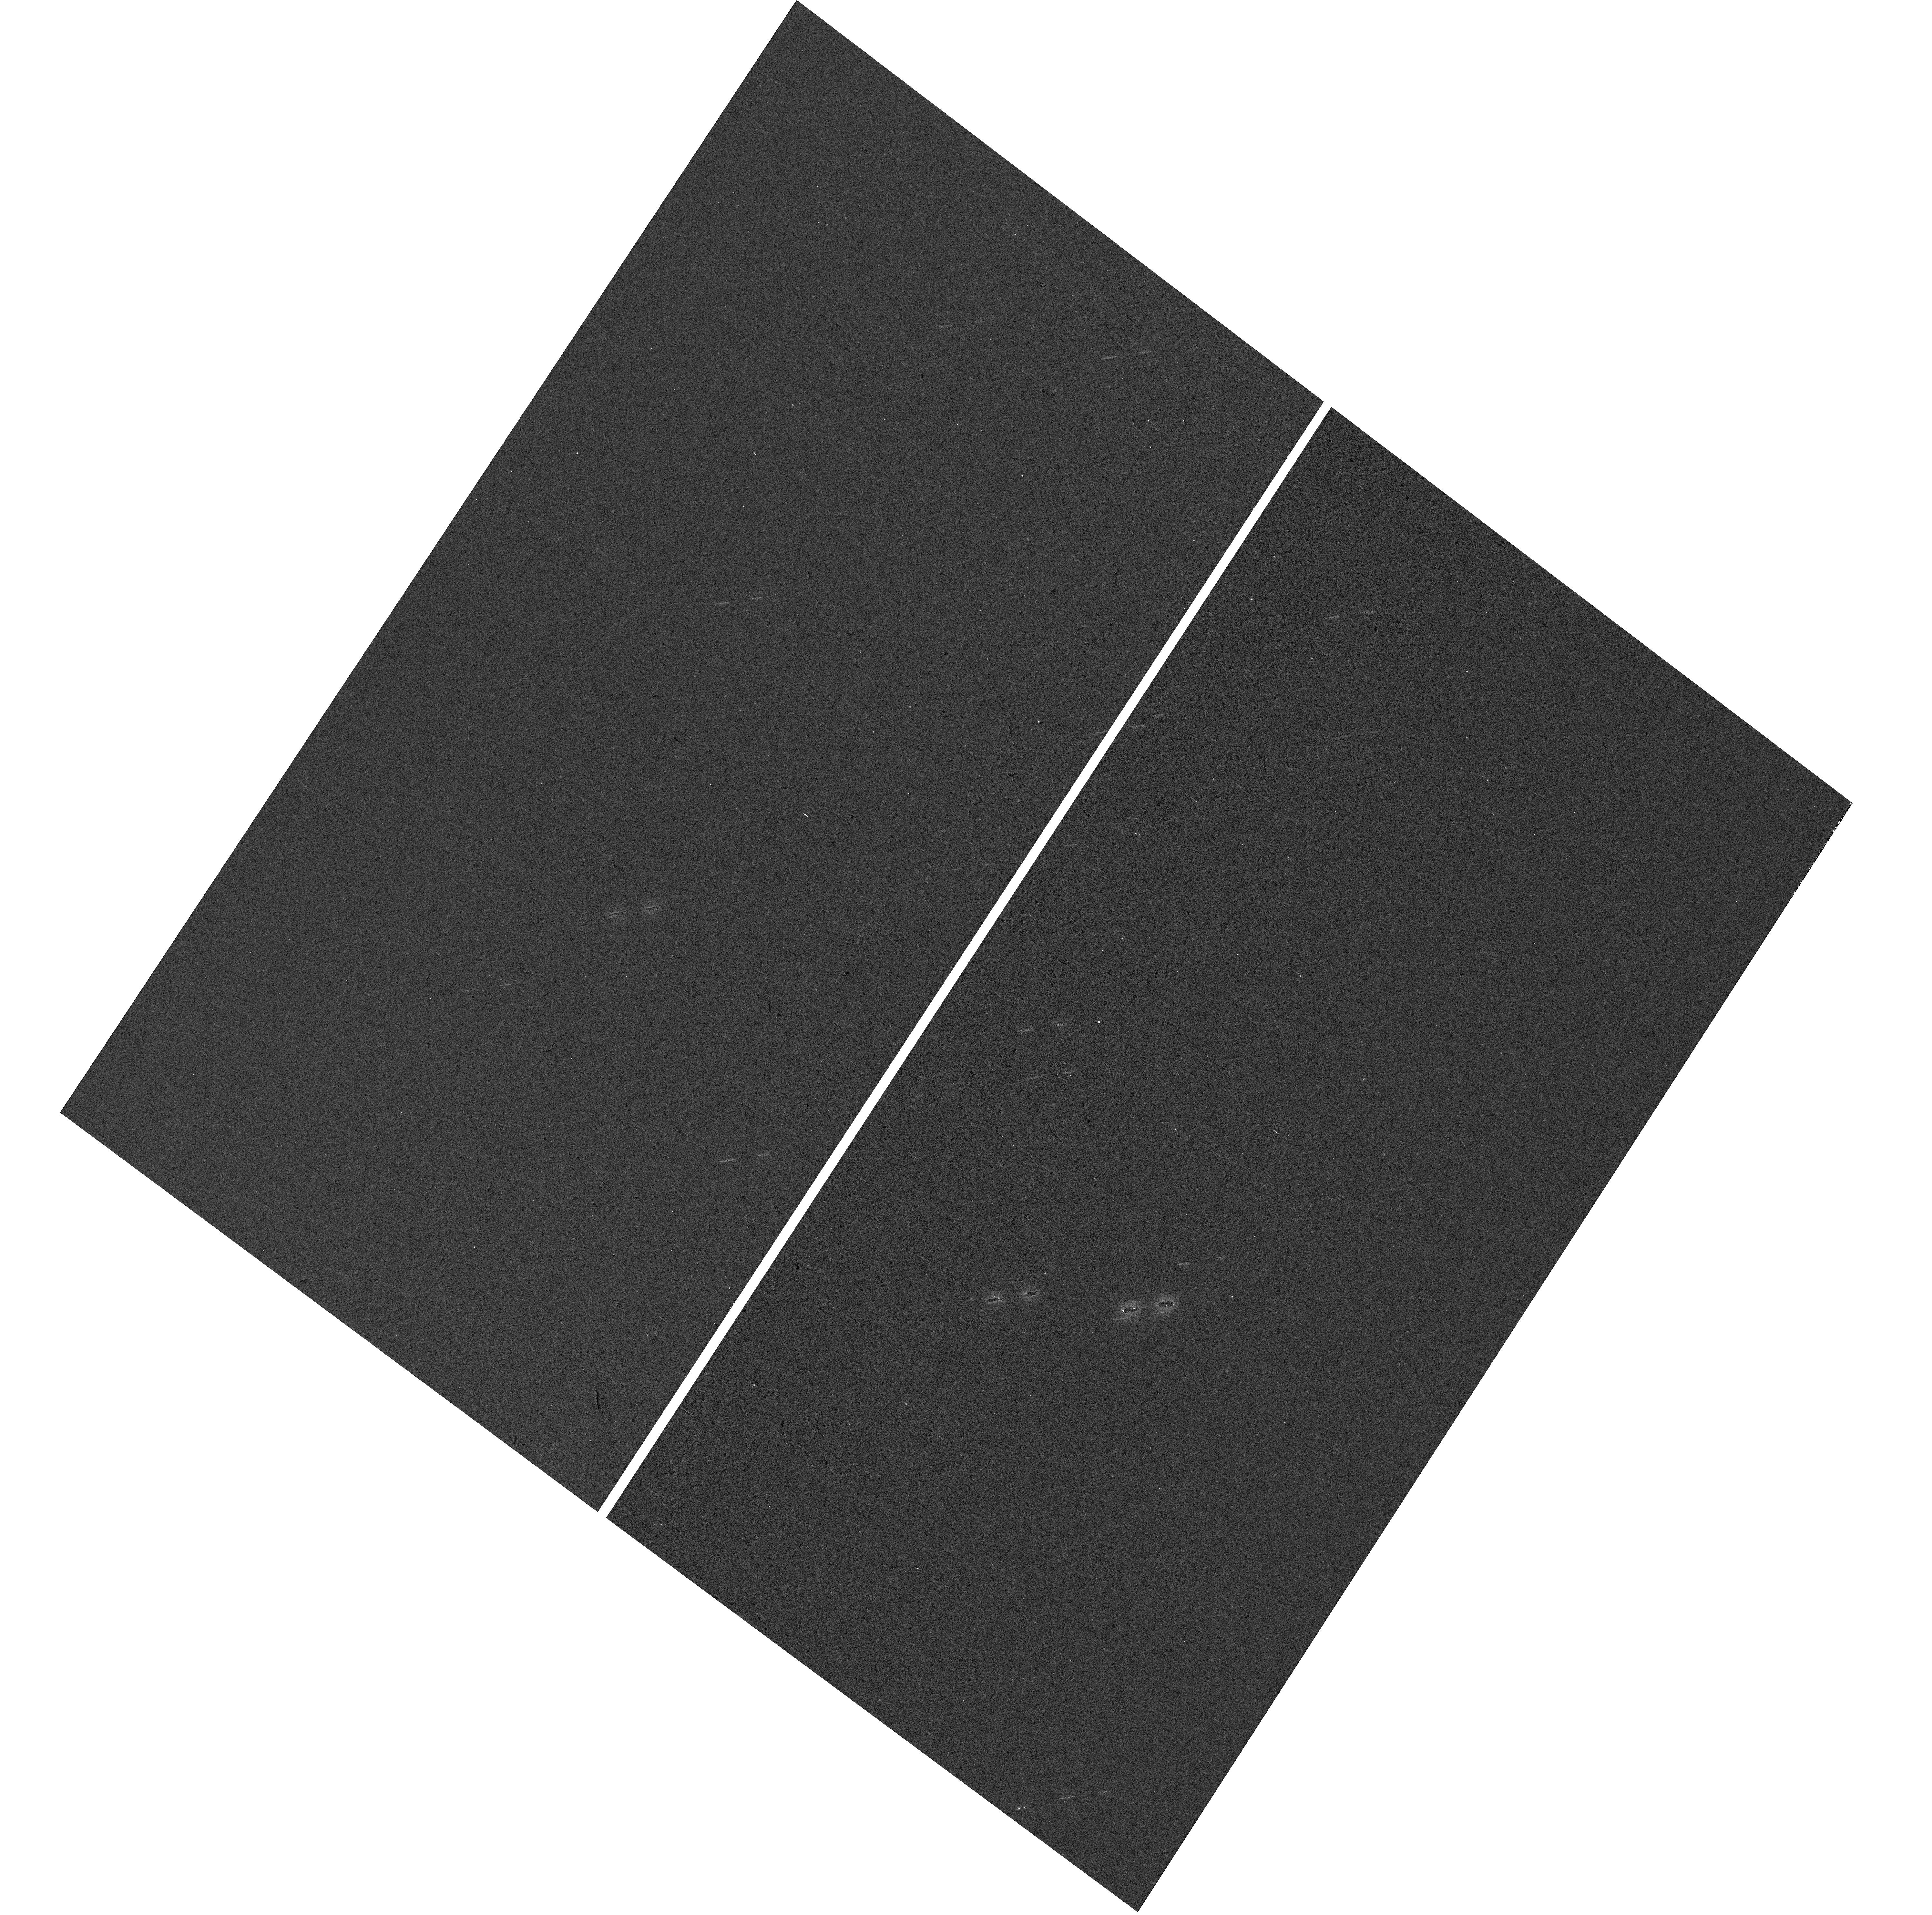
Target: SUNBURST-ARC
Instrument: WFC3/UVIS
Filter: F300X
Exposure: 2 min
Observation ID: hst_15966_03_wfc3_uvis_f300x_ie4r03

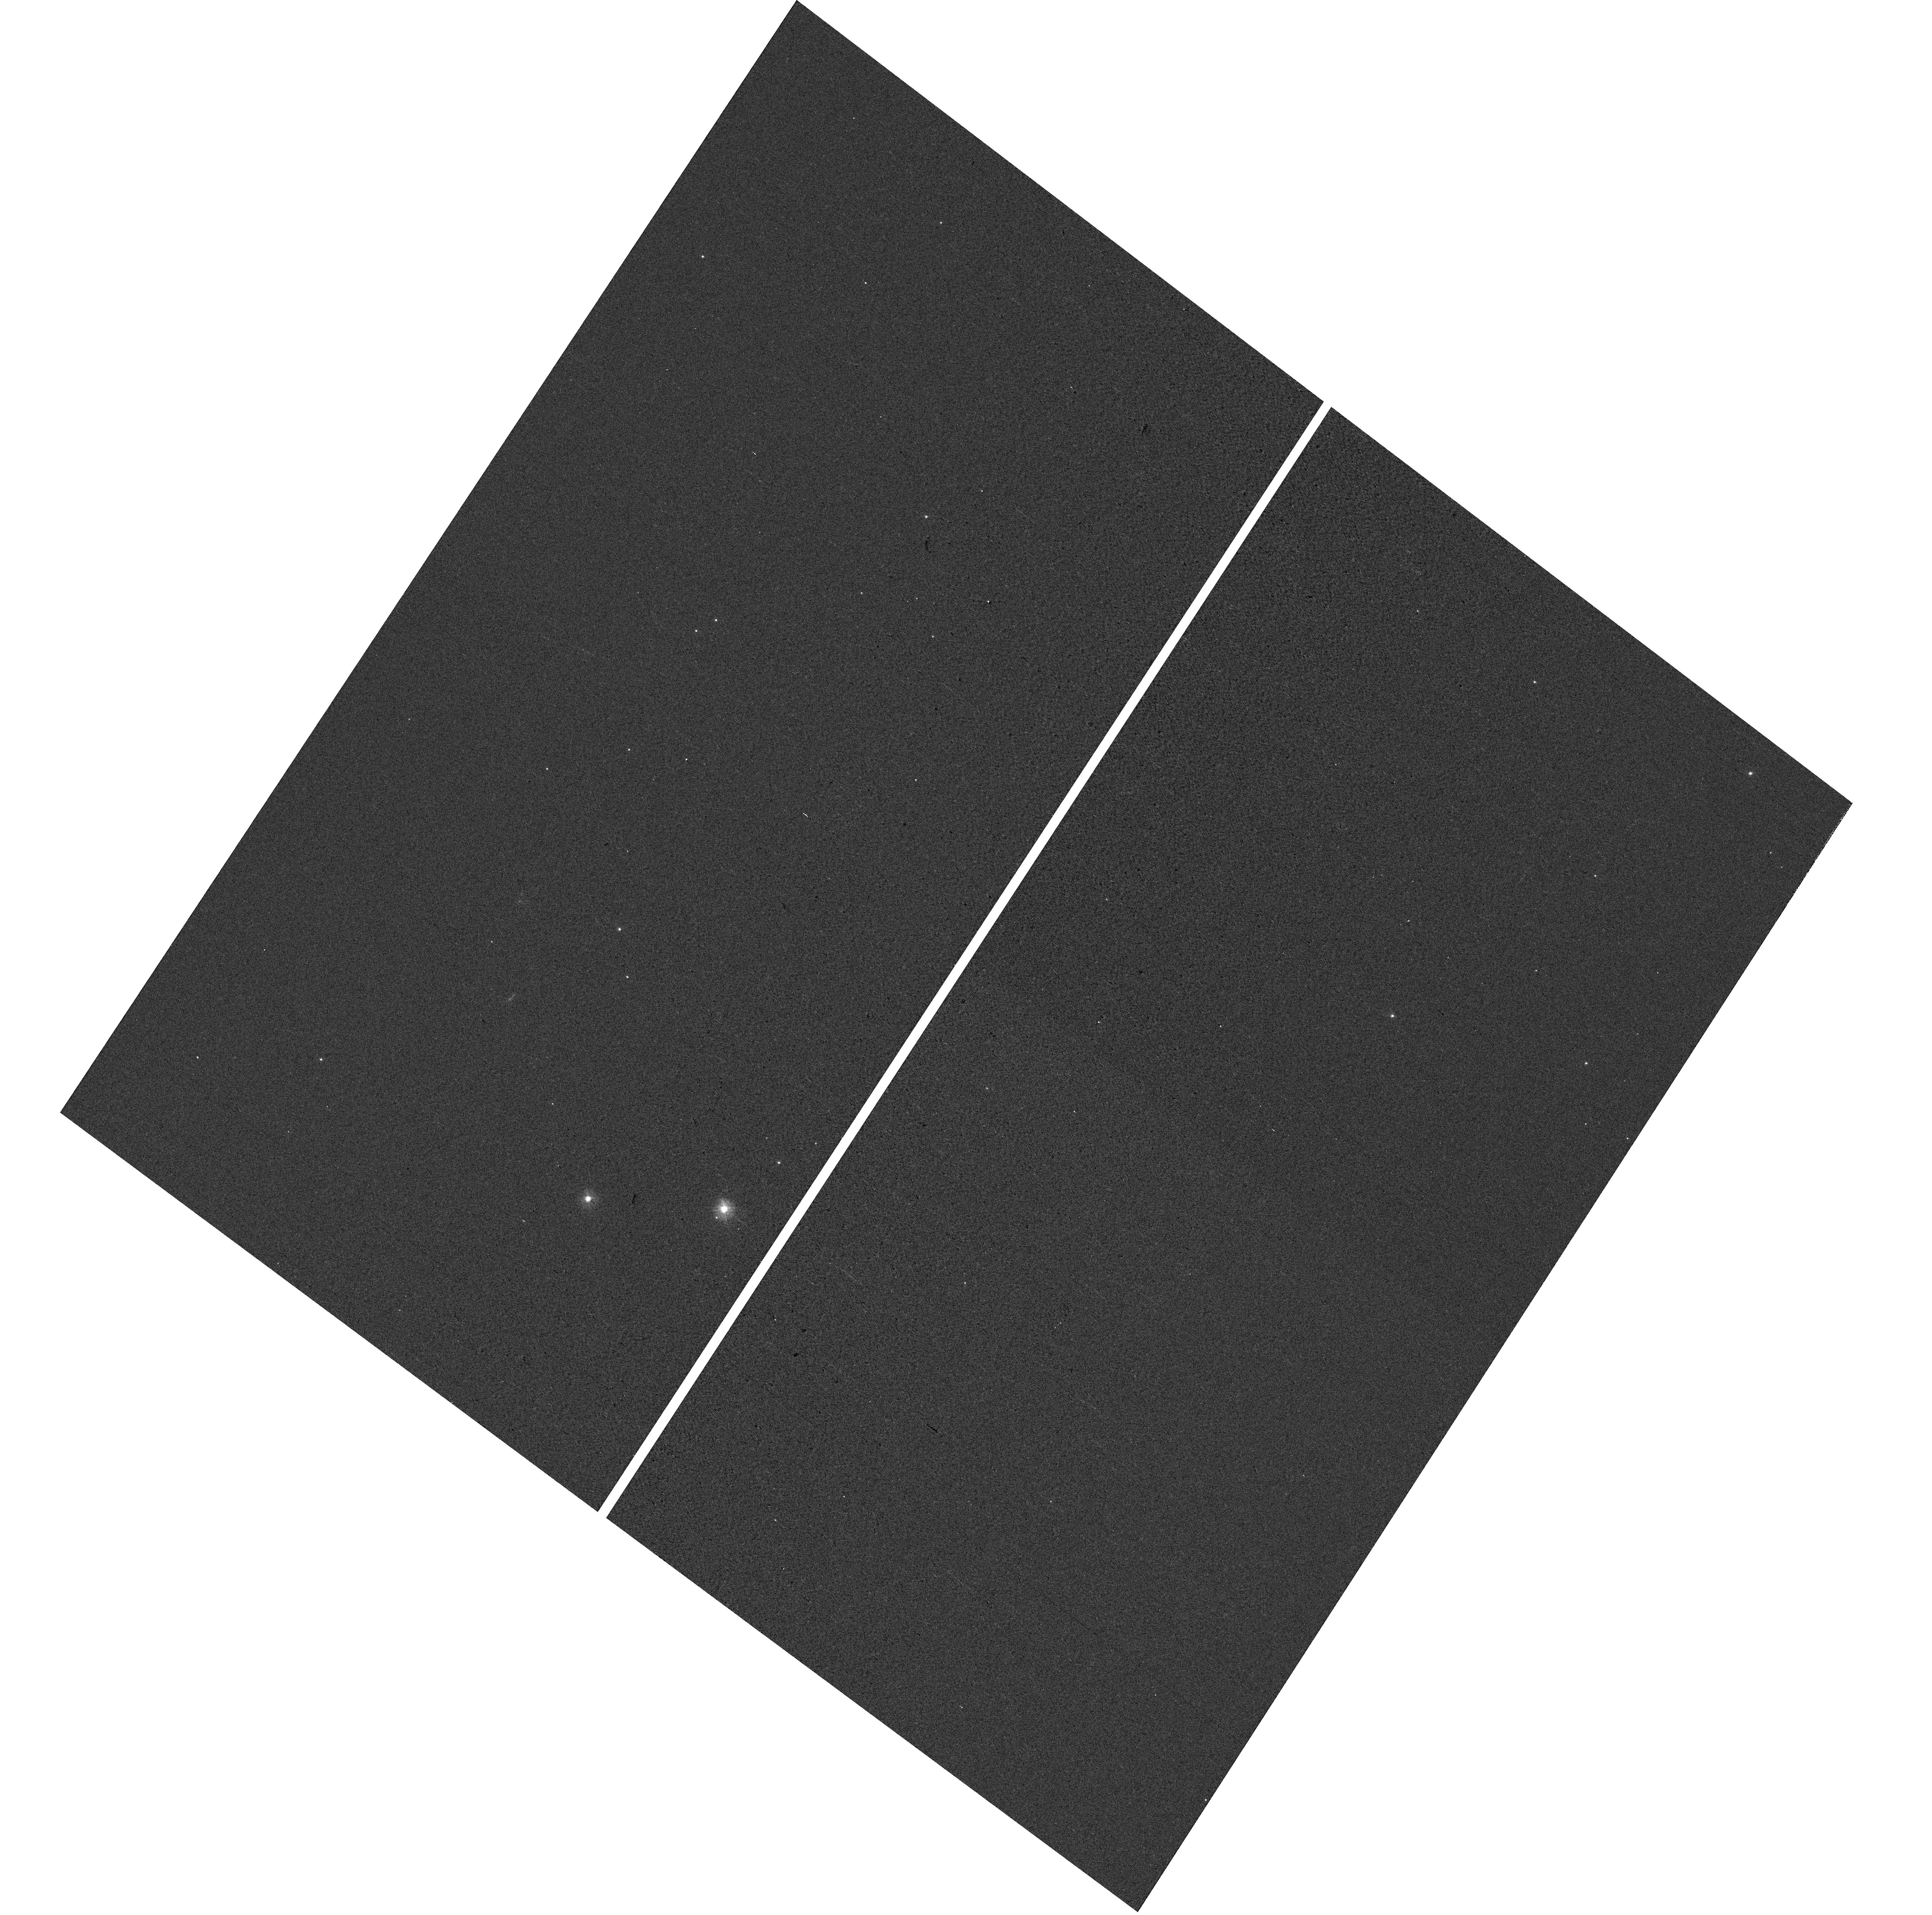
Target: SUNBURST-ARC
Instrument: WFC3/UVIS
Filter: F300X
Exposure: 2 min
Observation ID: hst_15966_06_wfc3_uvis_f300x_ie4r06

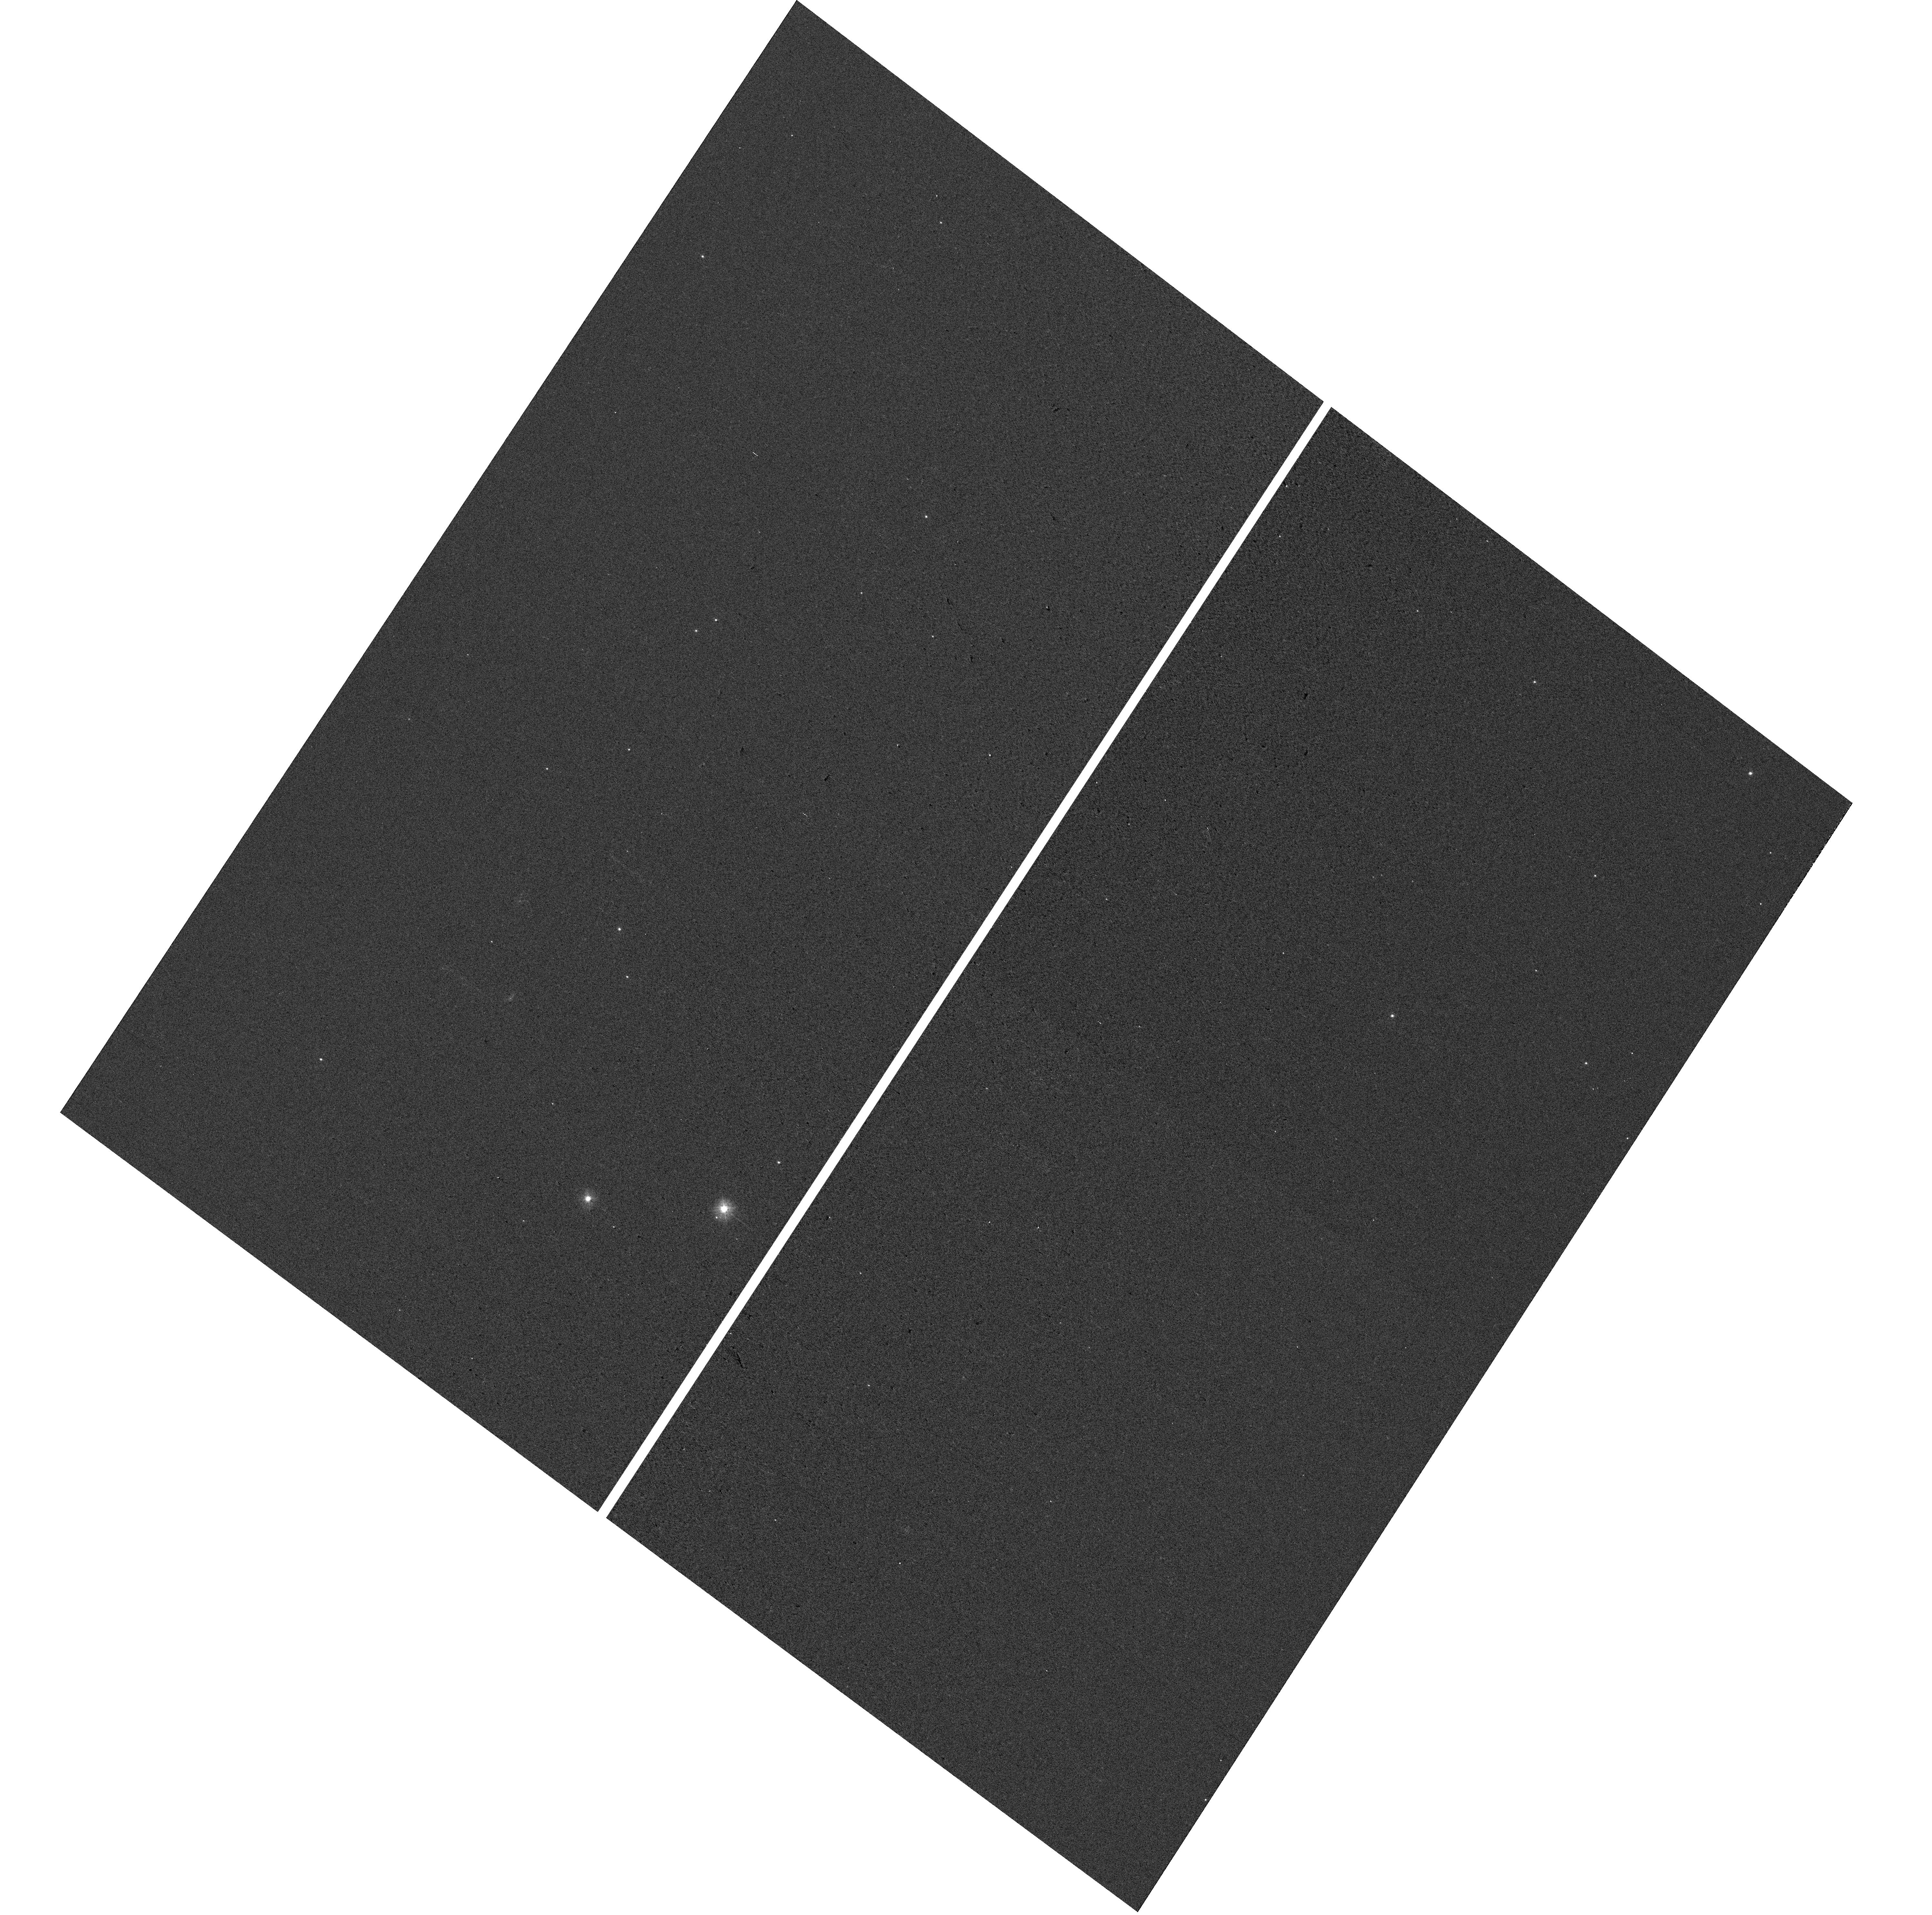
Target: SUNBURST-ARC
Instrument: WFC3/UVIS
Filter: F300X
Exposure: 2 min
Observation ID: hst_15966_02_wfc3_uvis_f300x_ie4r02

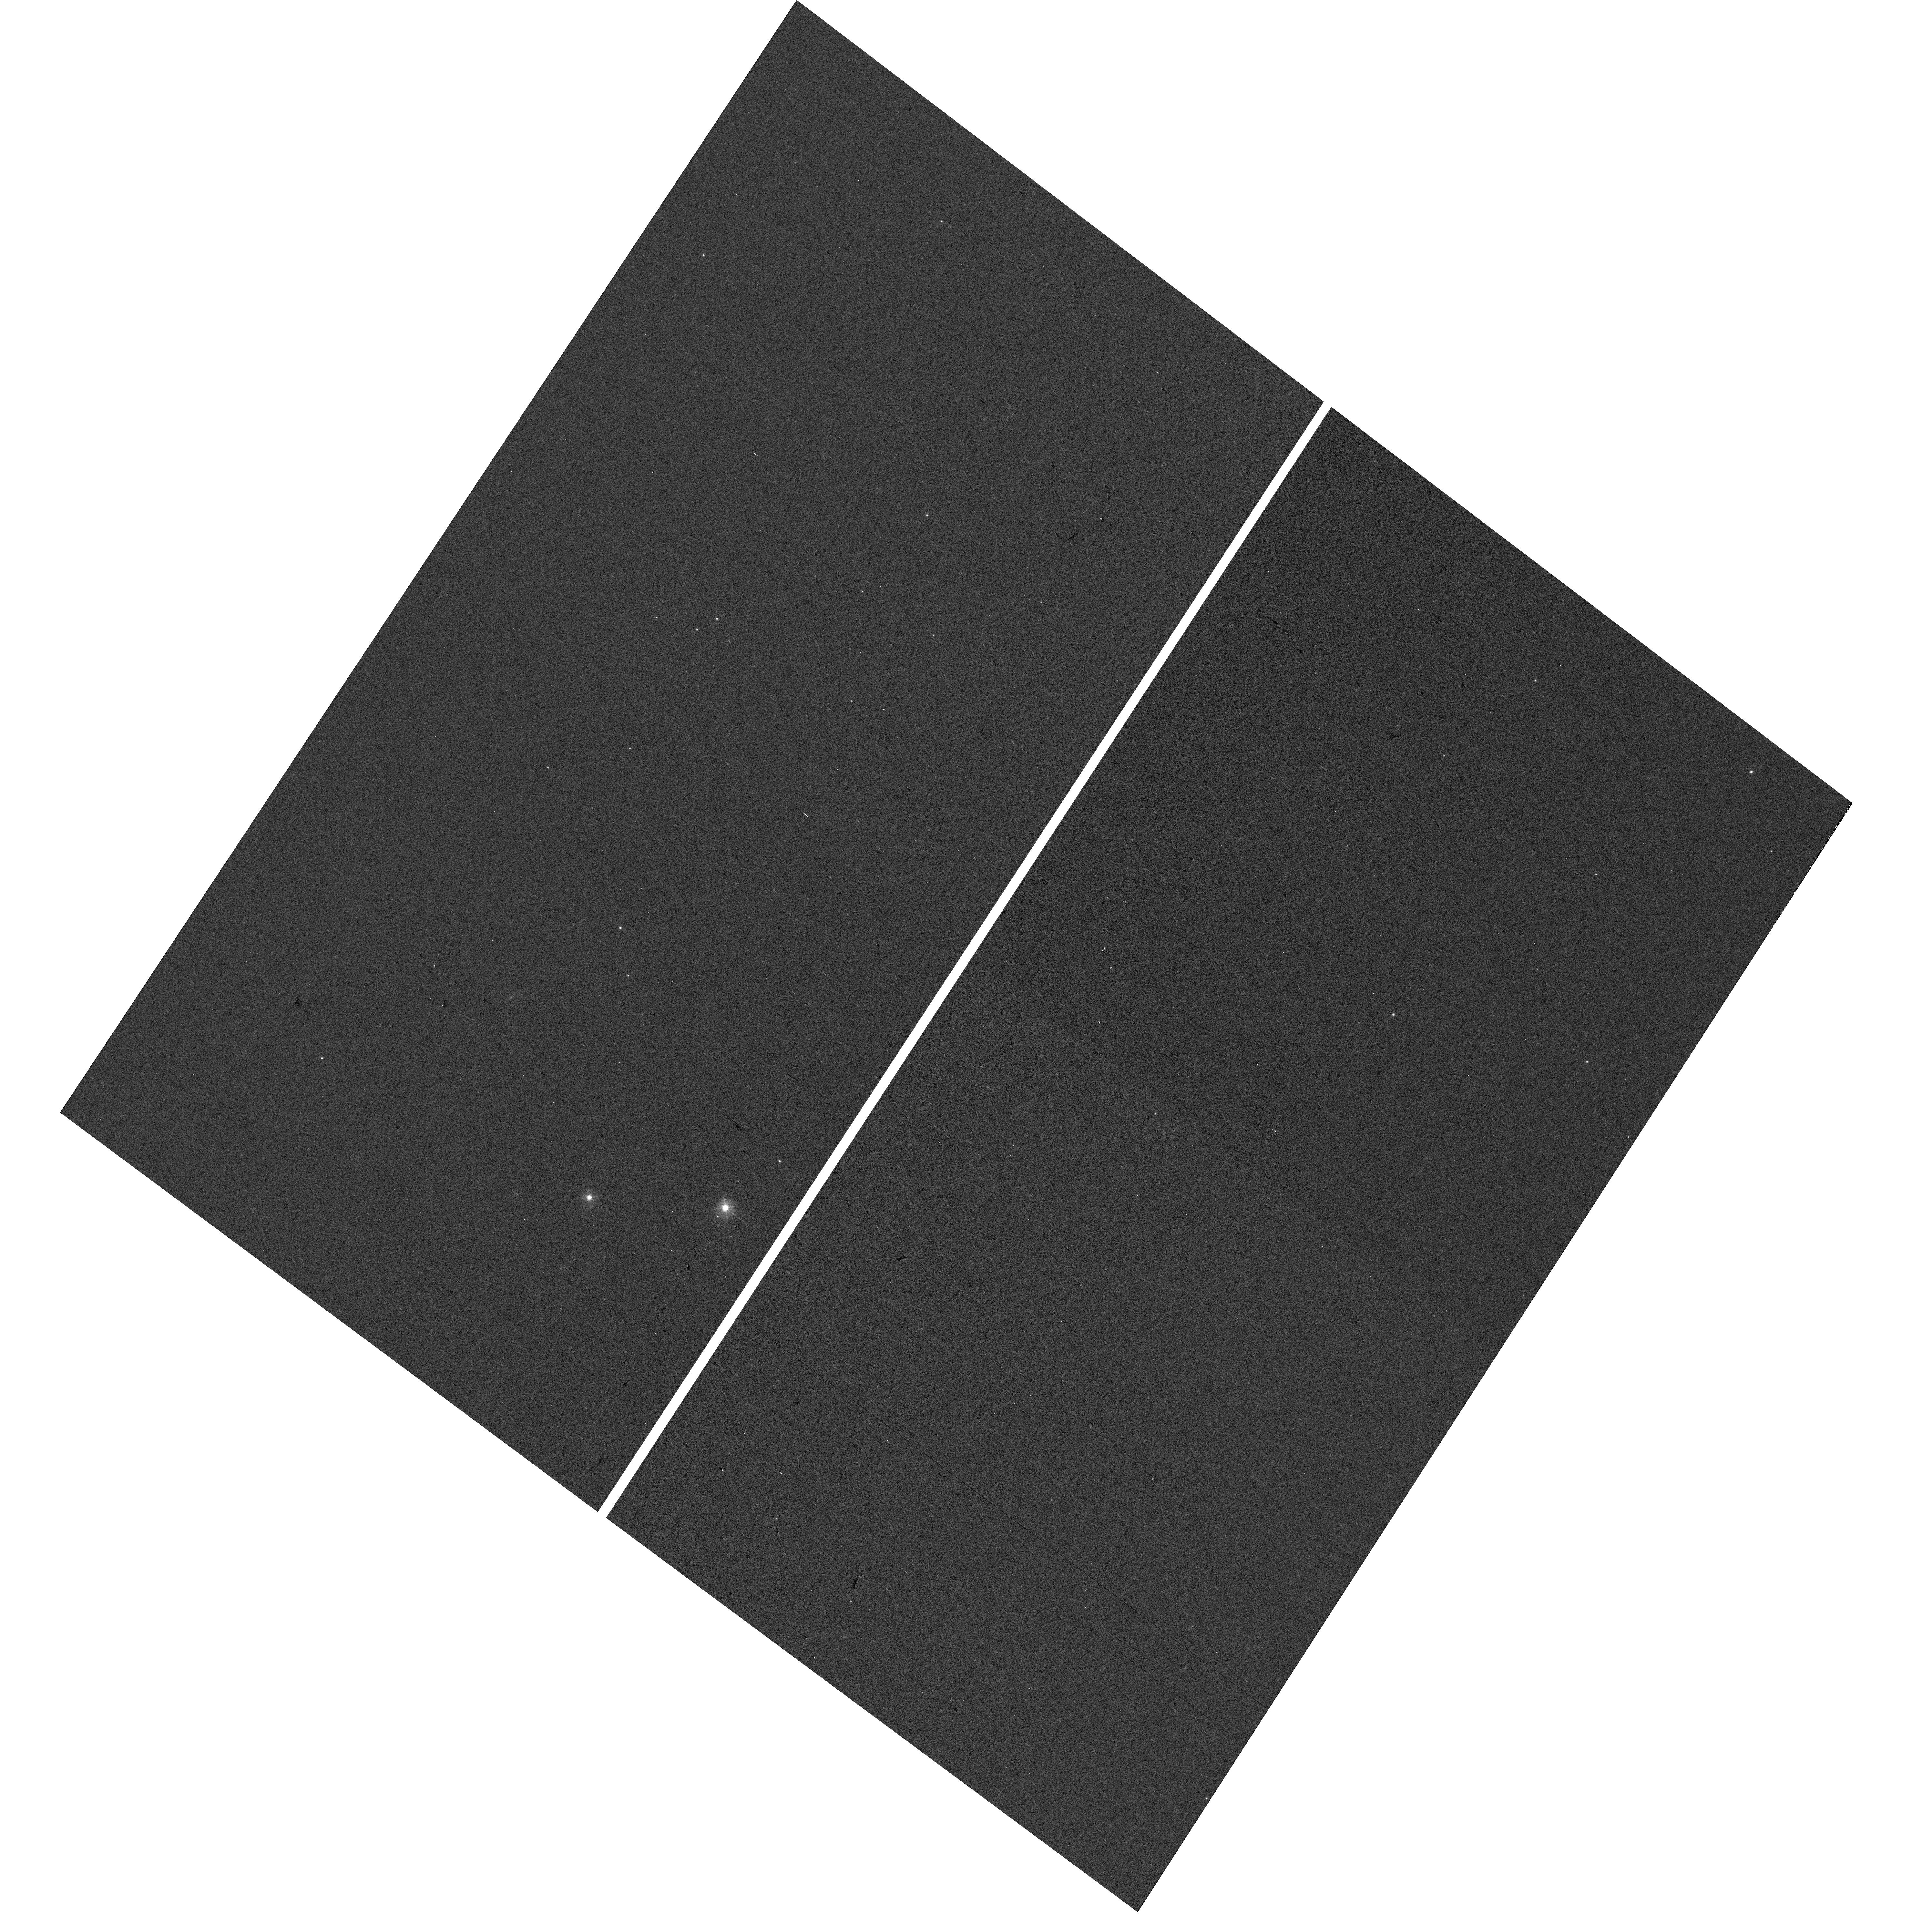
Target: SUNBURST-ARC
Instrument: WFC3/UVIS
Filter: F300X
Exposure: 2 min
Observation ID: hst_15966_07_wfc3_uvis_f300x_ie4r07

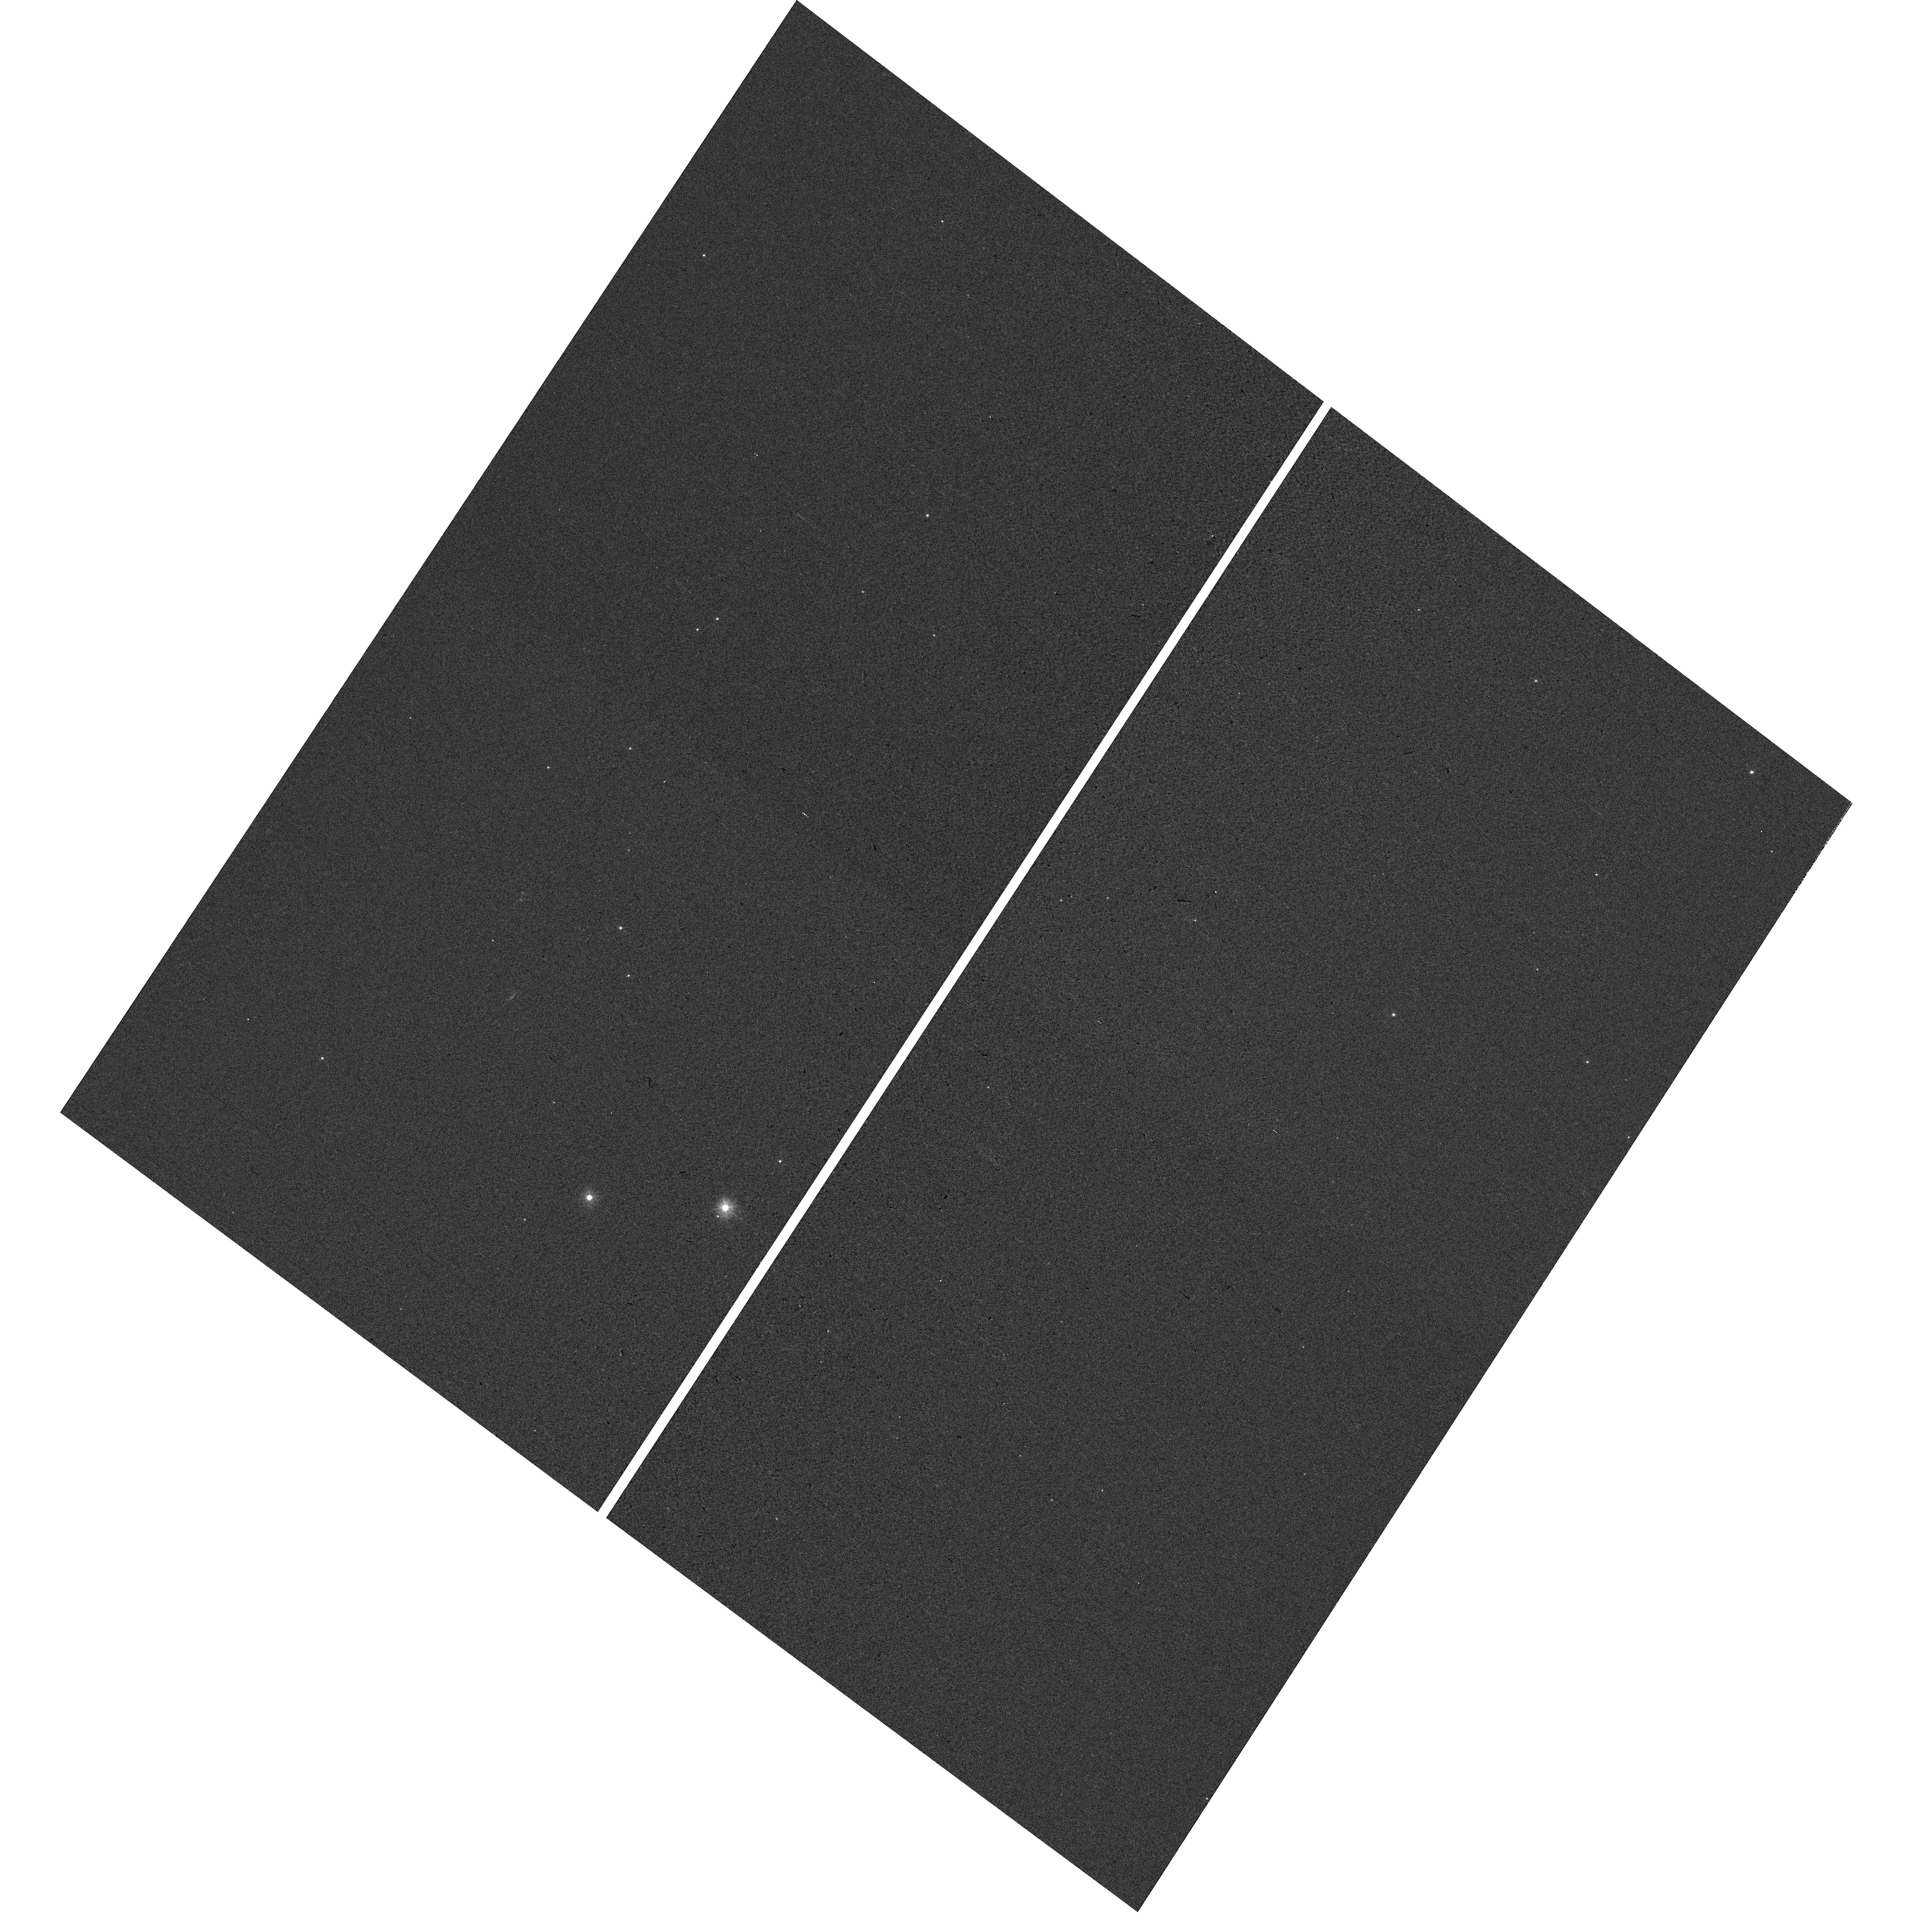
Target: SUNBURST-ARC
Instrument: WFC3/UVIS
Filter: F300X
Exposure: 2 min
Observation ID: hst_15966_05_wfc3_uvis_f300x_ie4r05

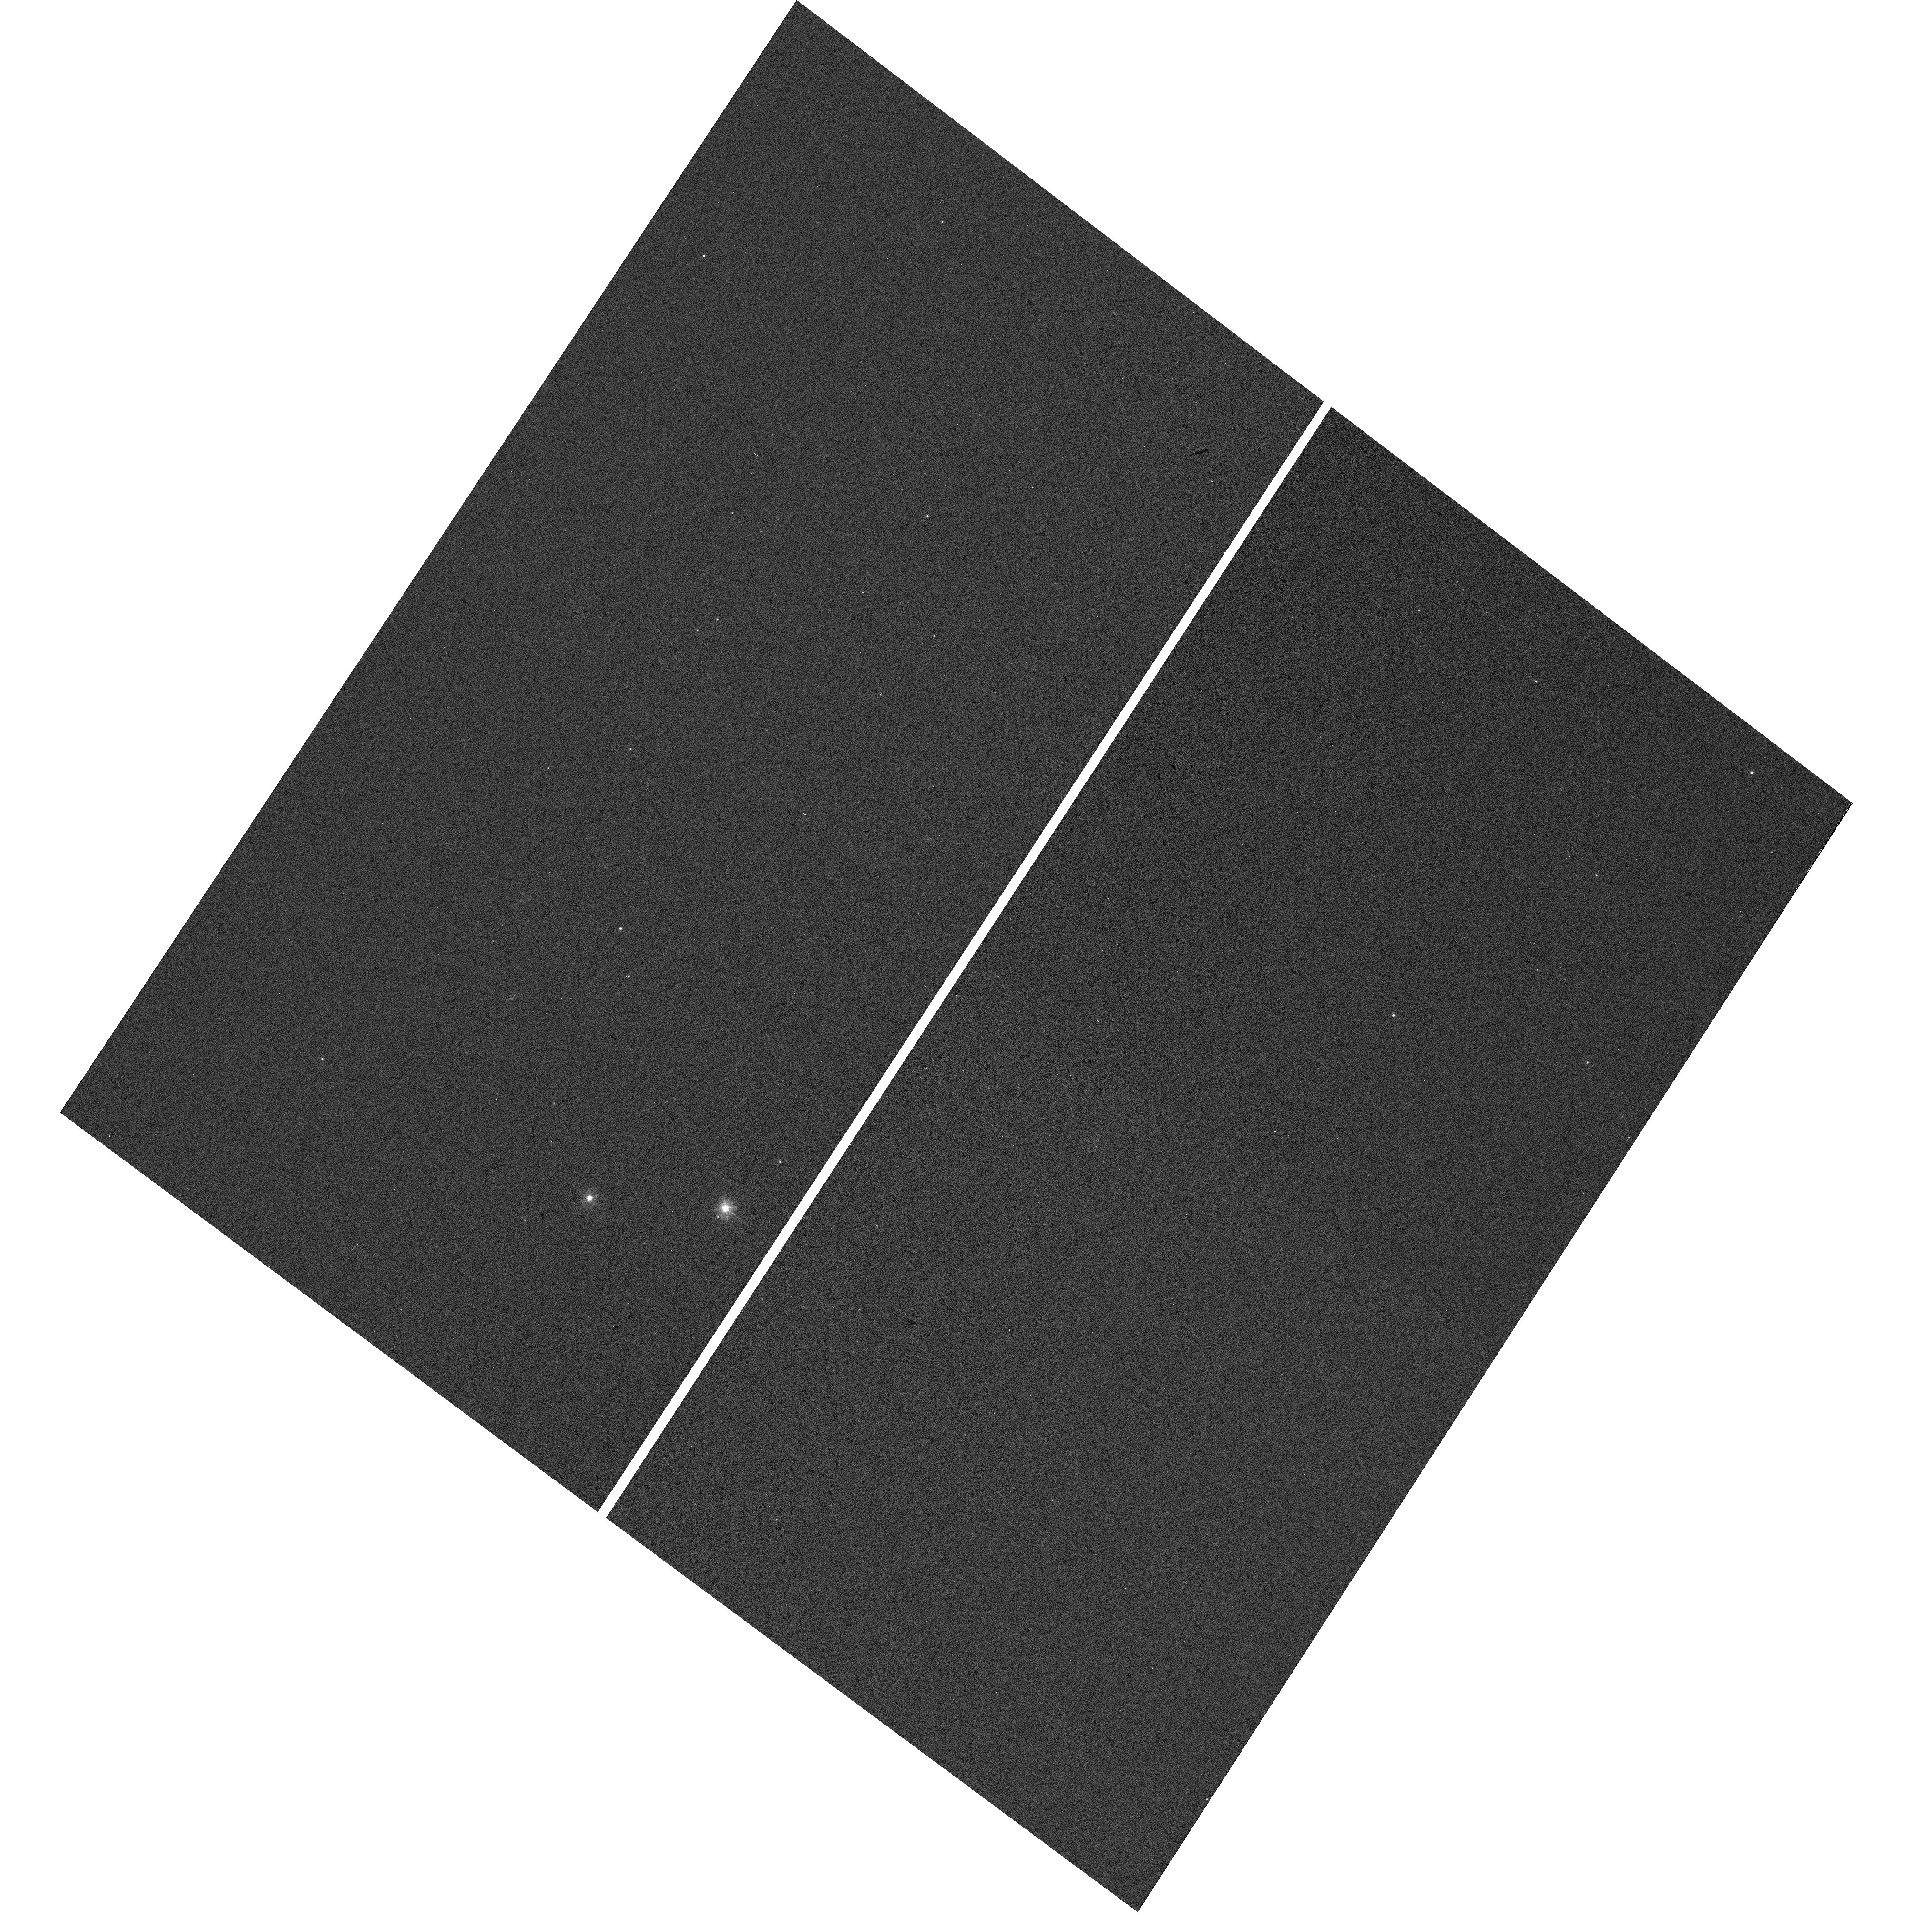
Target: SUNBURST-ARC
Instrument: WFC3/UVIS
Filter: F300X
Exposure: 2 min
Observation ID: hst_15966_01_wfc3_uvis_f300x_ie4r01

What lurks below the Lyman-Limit? Uncovering the unseen ionizing continuum of massive stars (PI: Chisholm, John)

It is a remarkable fact that the shape and strength of the ionizing continuum of the most massive stars has NEVER been spectroscopically mapped, at ANY redshift. Locally, the sparsity of such stars and the Hydrogen opacity precludes observations, and by the time redshift gives us access to these rest wavelengths in distant galaxies they are normally too faint, even for HST. Here we propose to acquire, for the first time, spectroscopy of the ionizing continuum in a star-forming galaxy down to a restframe of 560A (or photon energies of 24 eV) by observing THE brightest known gravitationally lensed galaxy, the Sunburst Arc. Our proposed observations - WFC3 grism spectroscopy - will directly probe the strength and spectral shape of the ionizing continuum in this galaxy. This will be the first-ever opportunity to directly compare the measured ionizing continuum against that inferred by the non-ionizing continuum and nebular emission lines. With this unprecedented observation, we will directly observe the strength and shape of the ionizing continuum, test whether the observed ionizing continuum is capable of producing the previously observed nebular emission lines, inform the next generation of theoretical models of stellar populations, and determine the impact of binary evolution on the production of ionizing photons. These observations will leave a lasting legacy for Hubble by mapping the unseen source of most extragalactic observations: the ionizing continuum of massive stars.